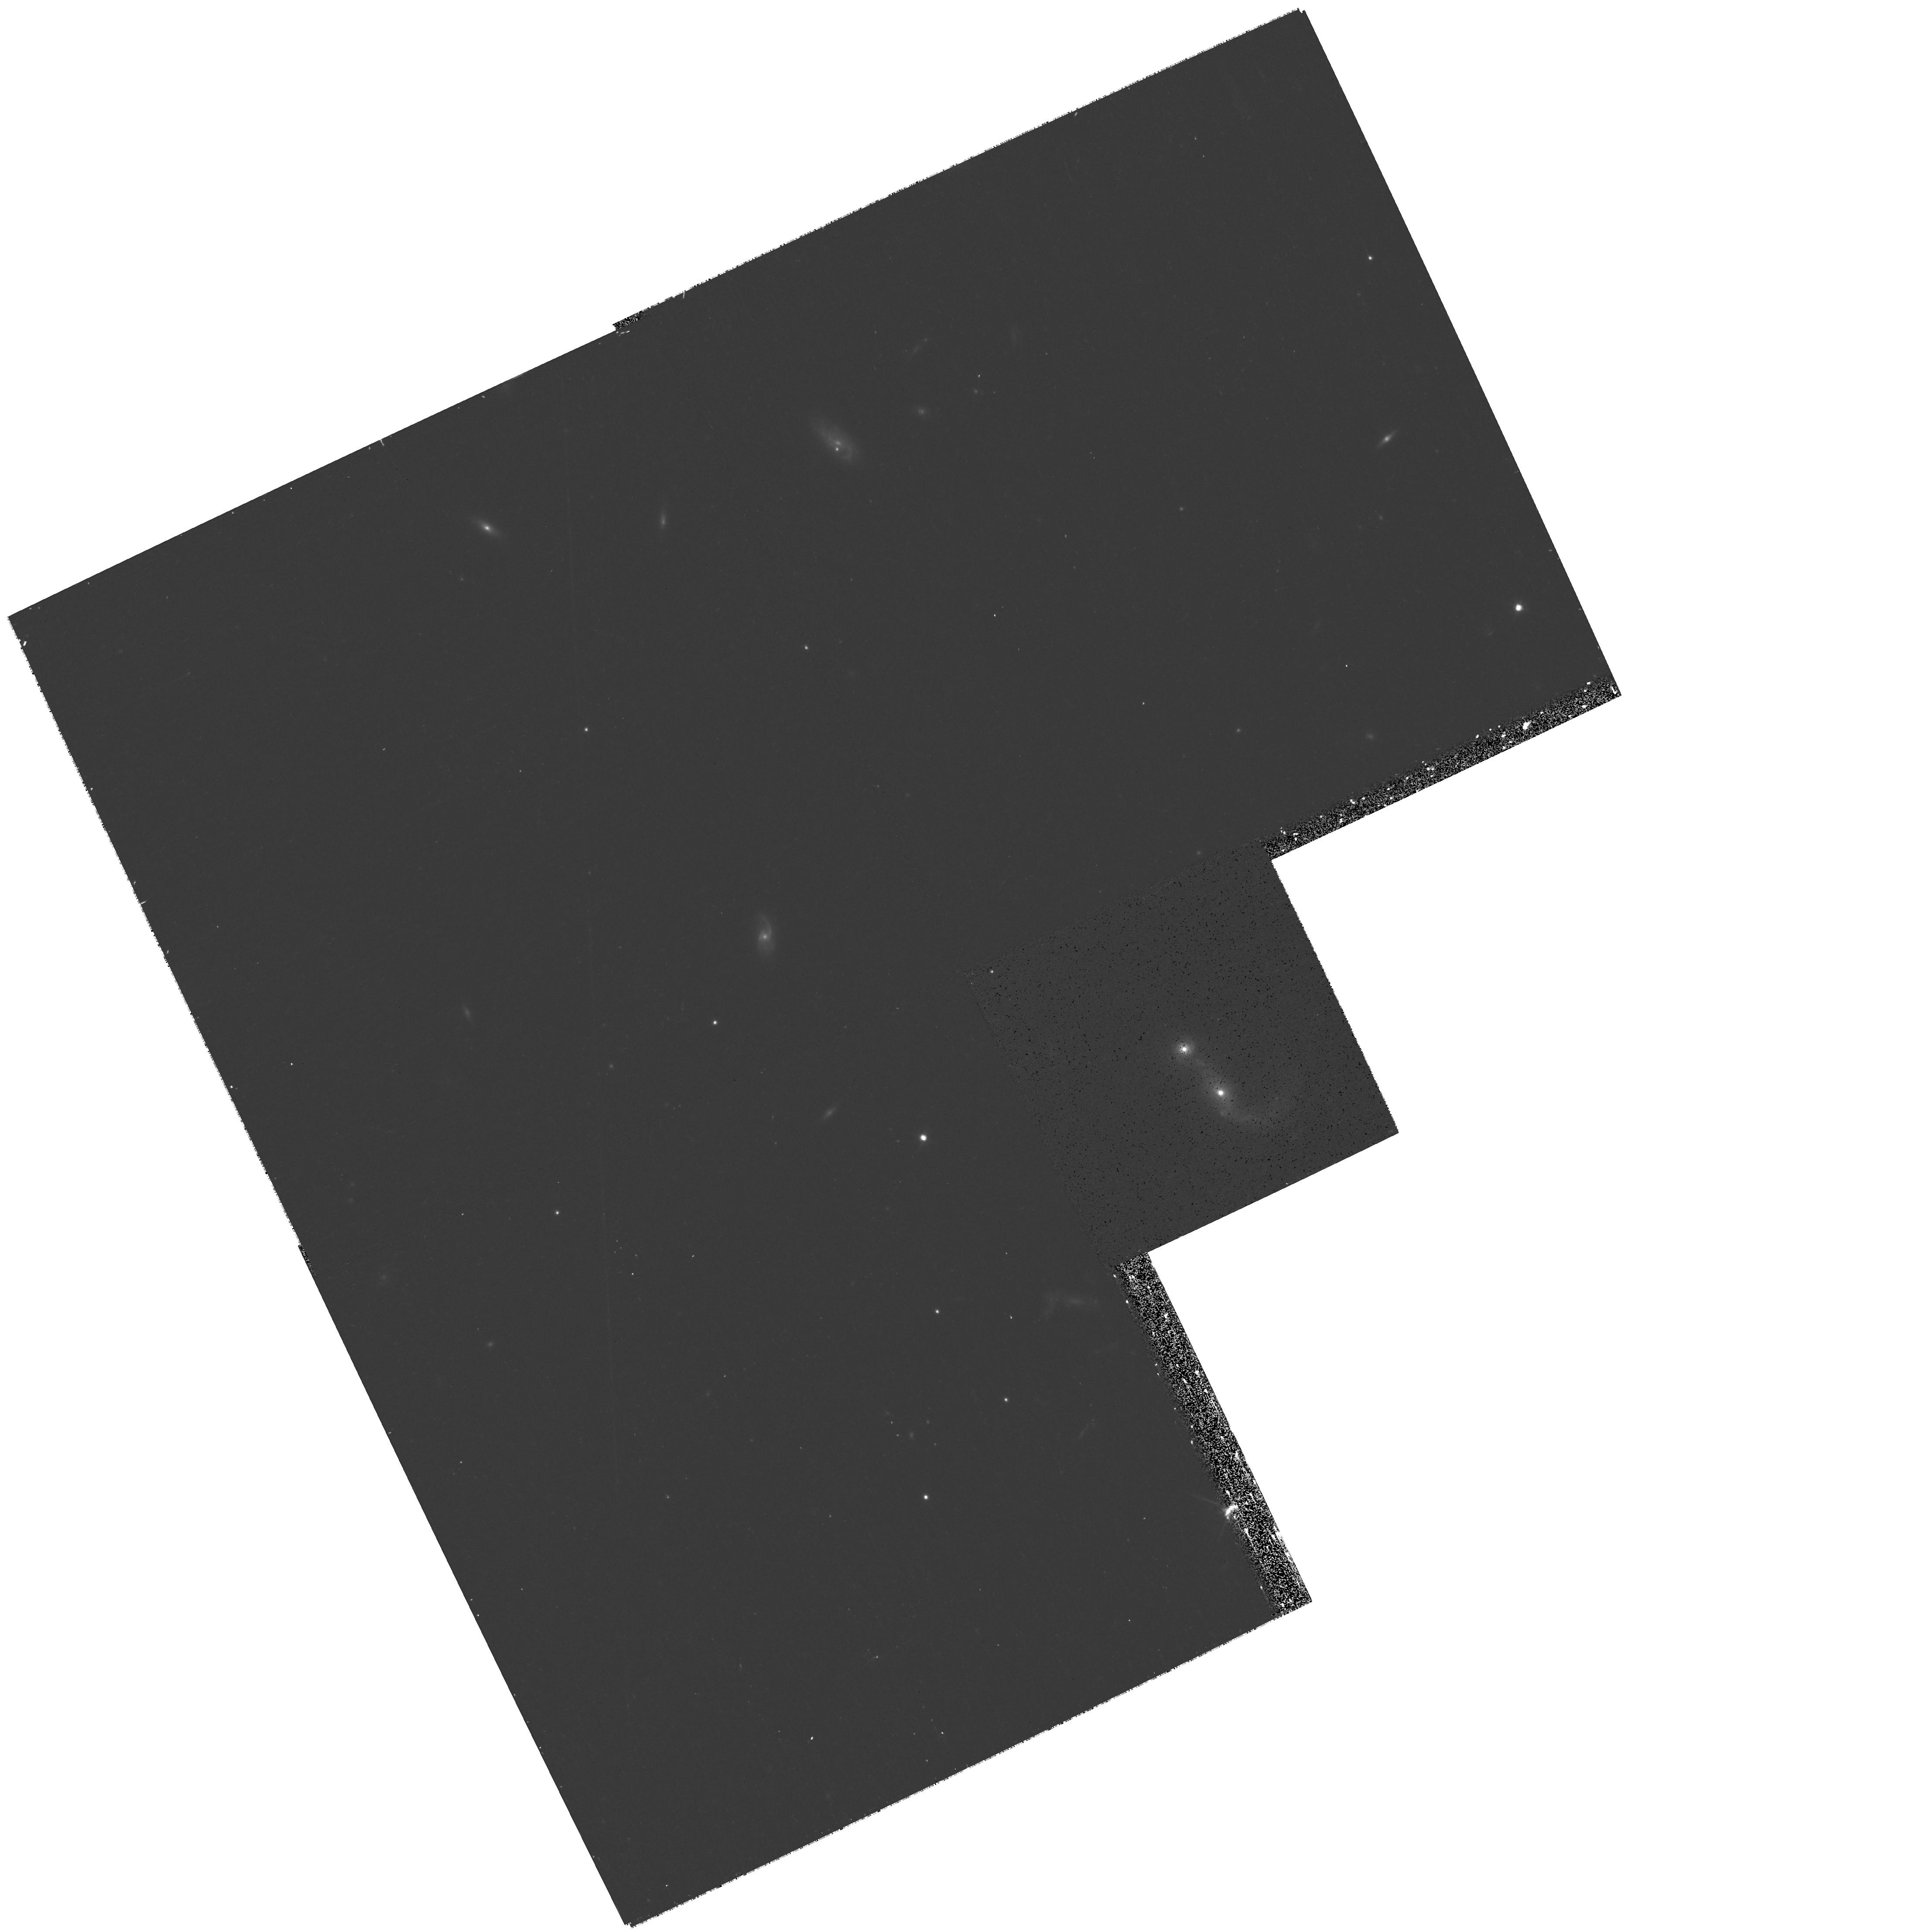
Target: SDSSJ142119.12+631300.2. Instrument: WFPC2/PC. Filter: F814W. Exposure: 20 min. Observation ID: hst_11130_1f_wfpc2_pc_f814w_u9zv1f

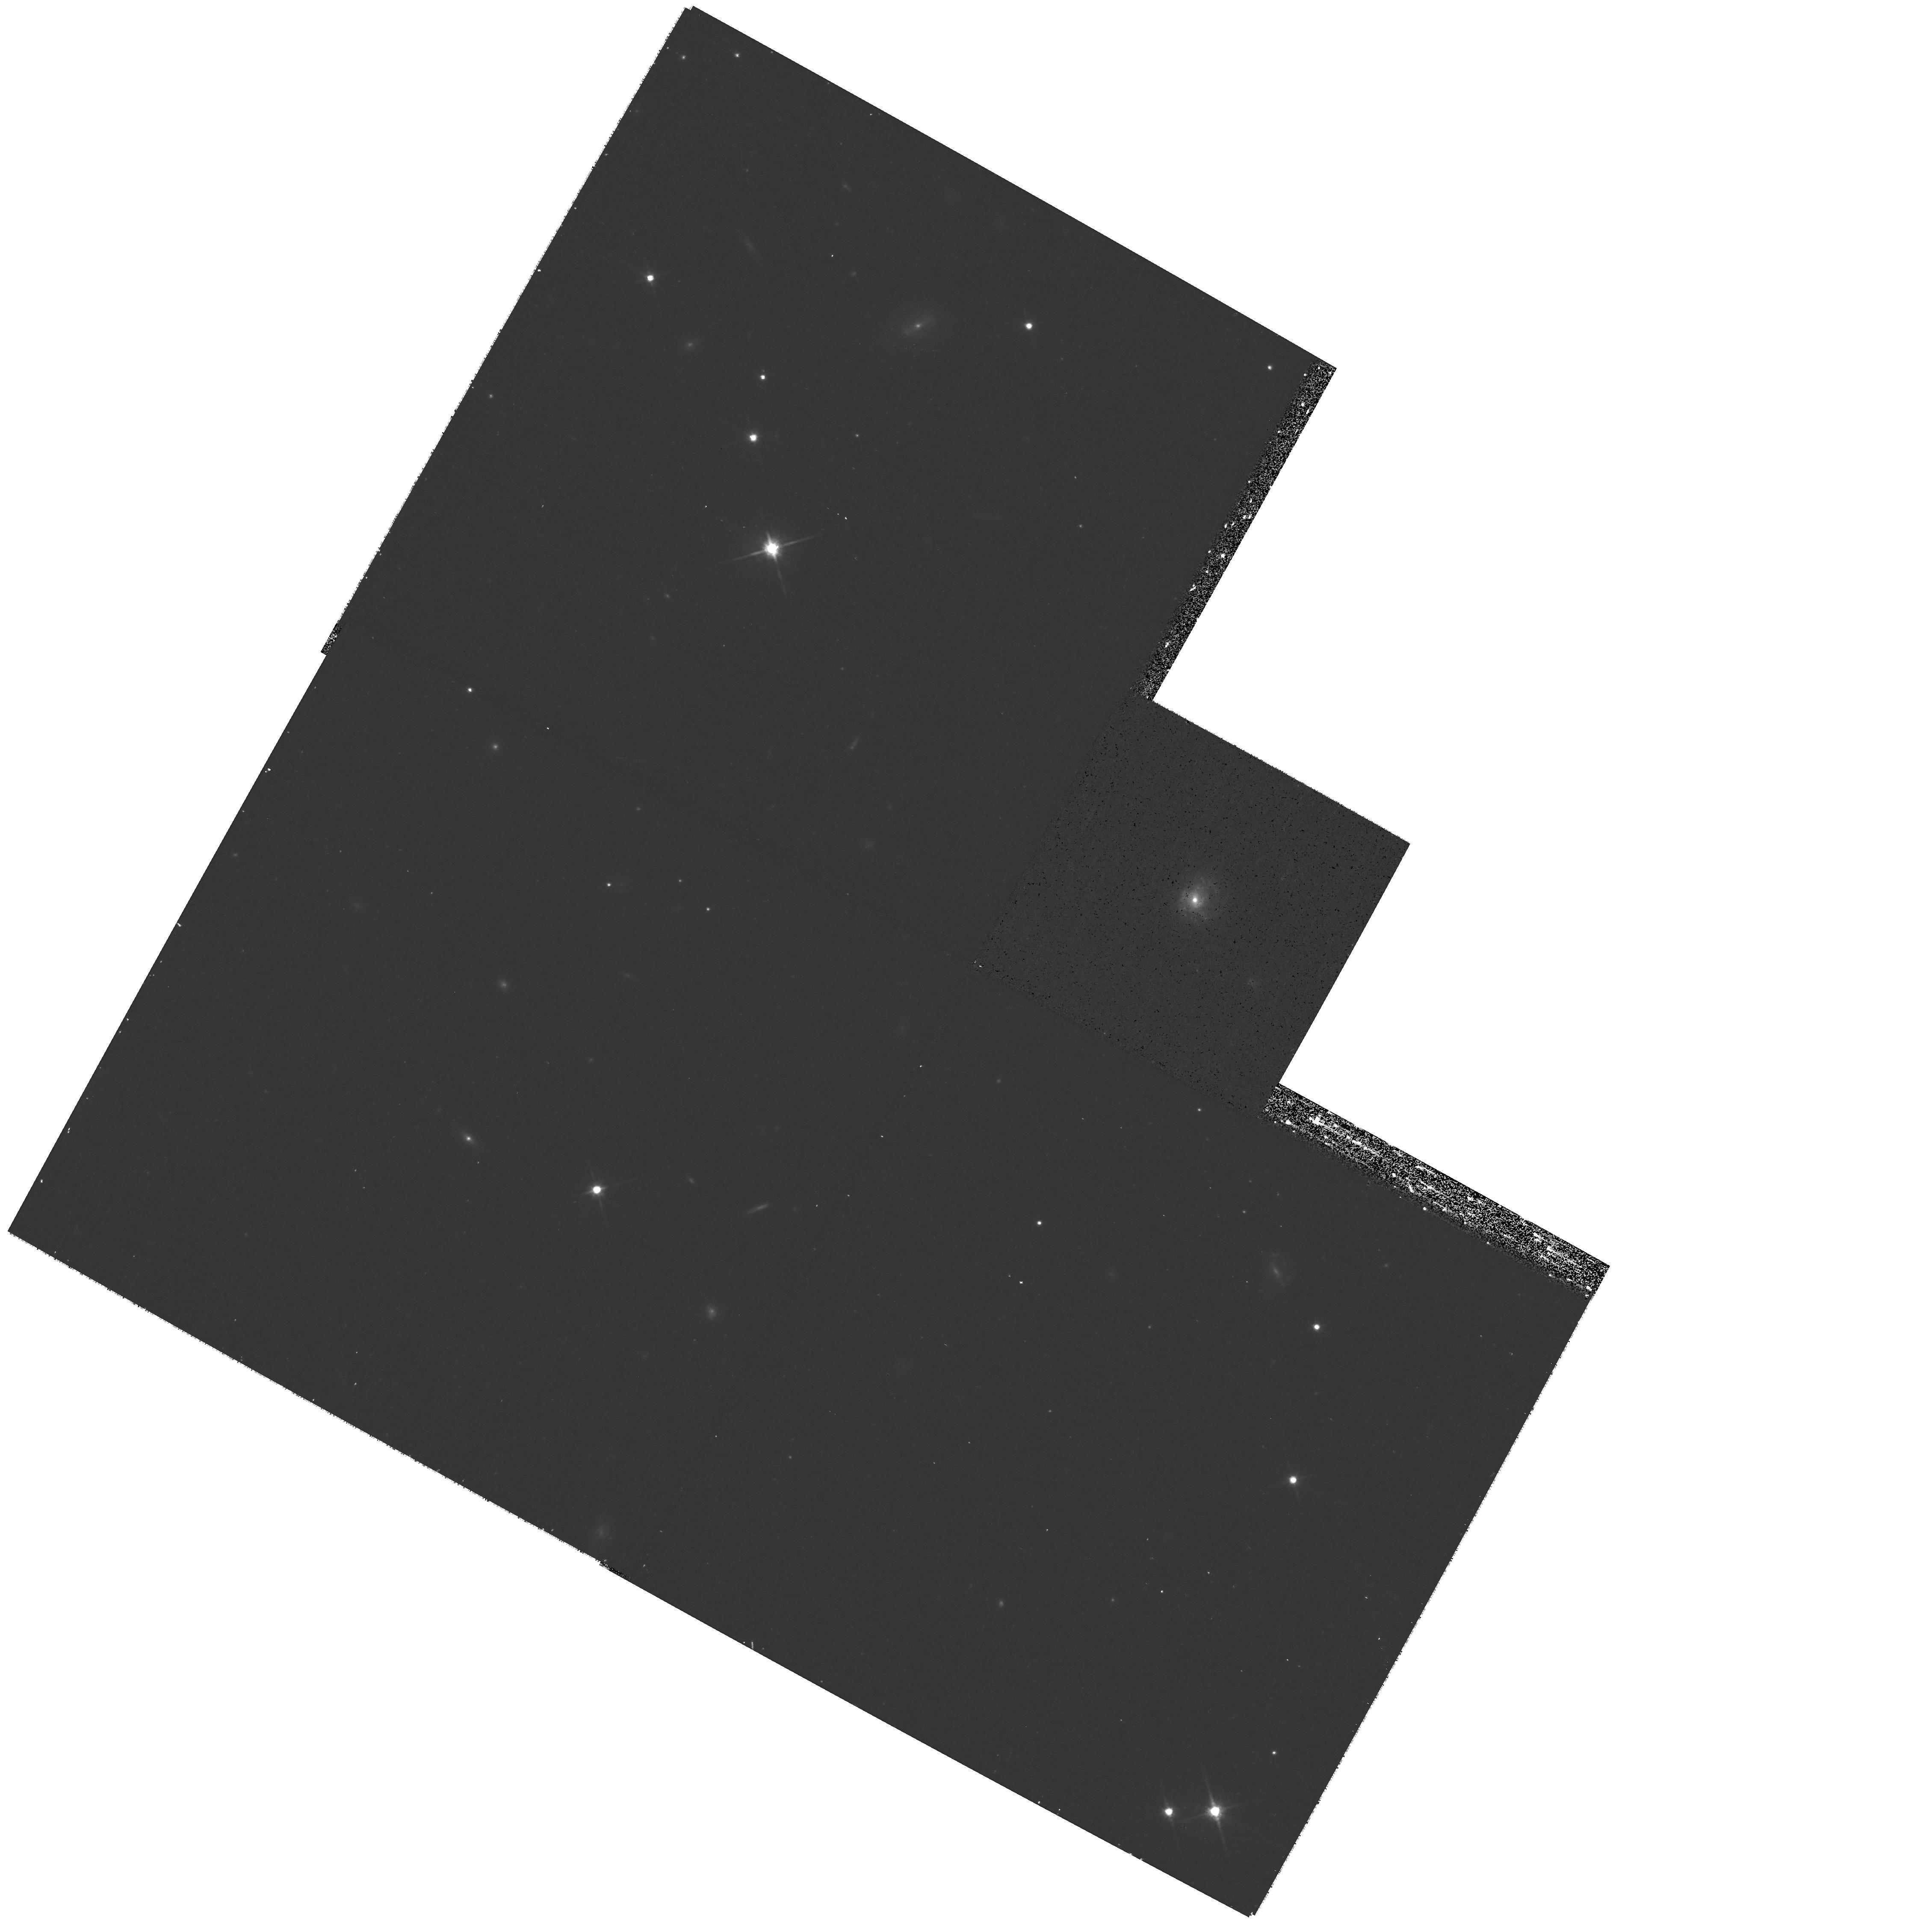
Target: SDSSJ083346.04+062026.6. Instrument: WFPC2/PC. Filter: F814W. Exposure: 20 min. Observation ID: hst_11130_30_wfpc2_pc_f814w_u9zv30

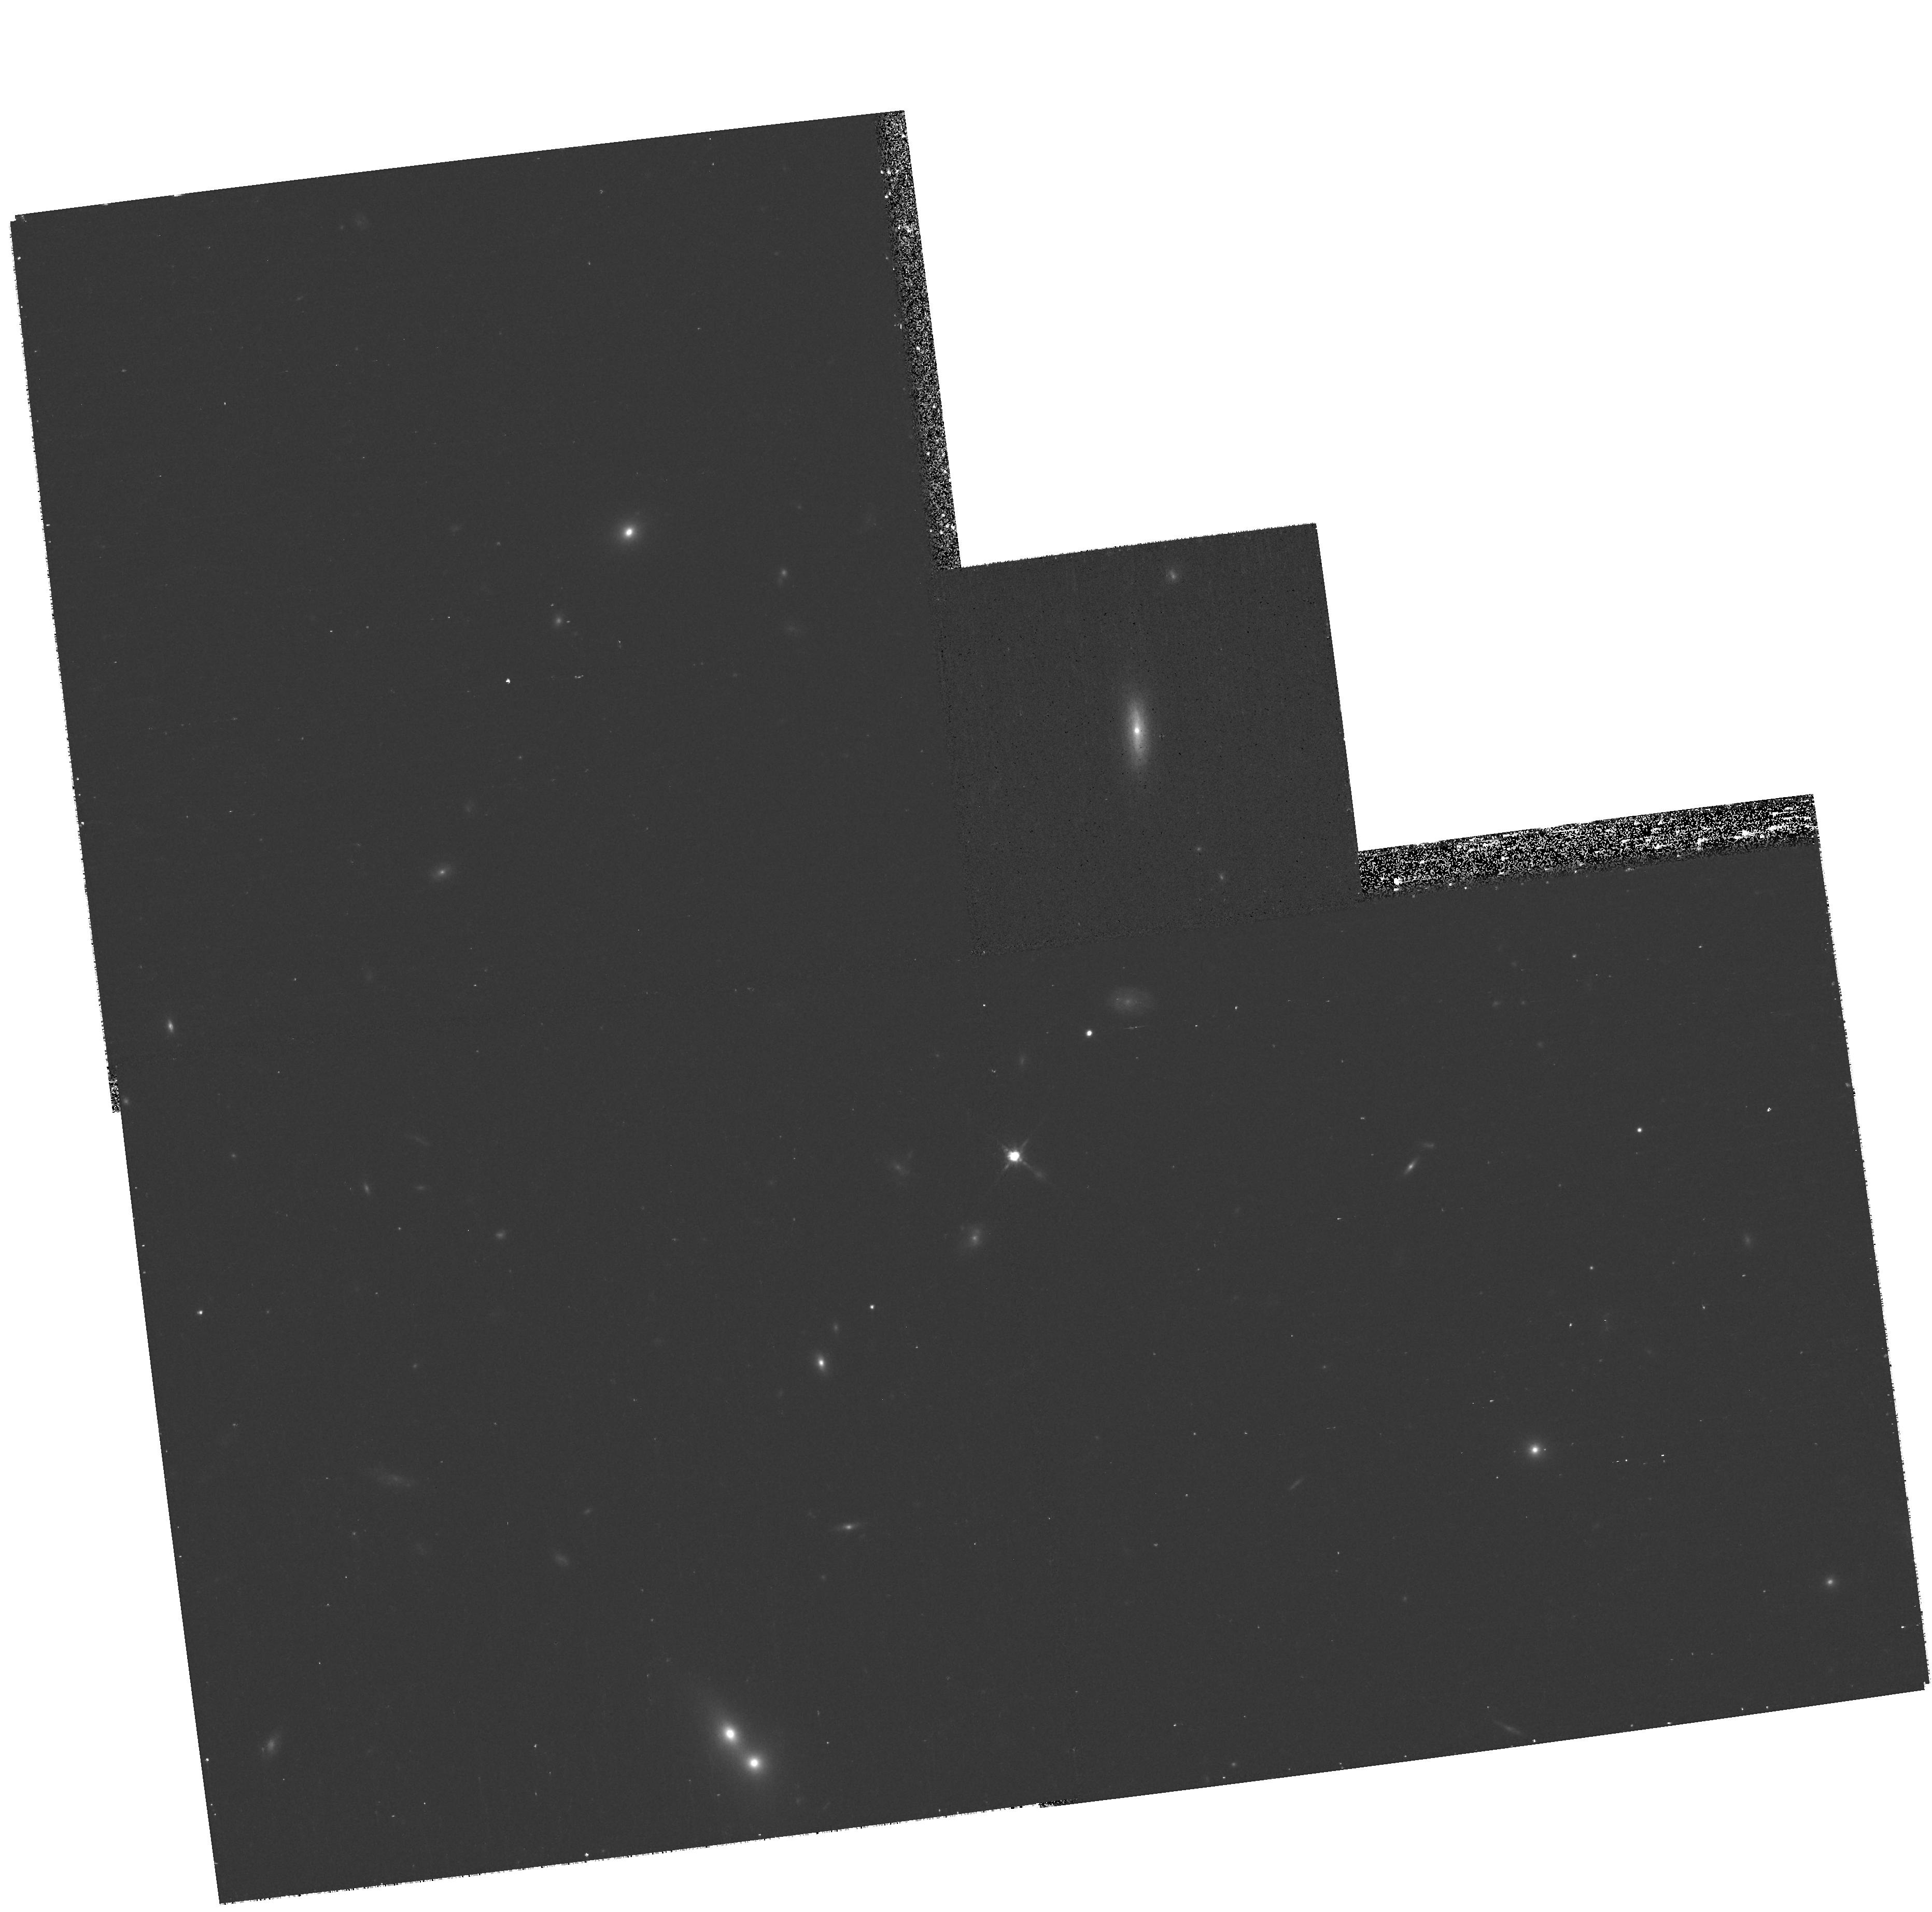
Target: SDSSJ022849.51-090153.7. Instrument: WFPC2/PC. Filter: F814W. Exposure: 20 min. Observation ID: hst_11130_11_wfpc2_pc_f814w_u9zv11

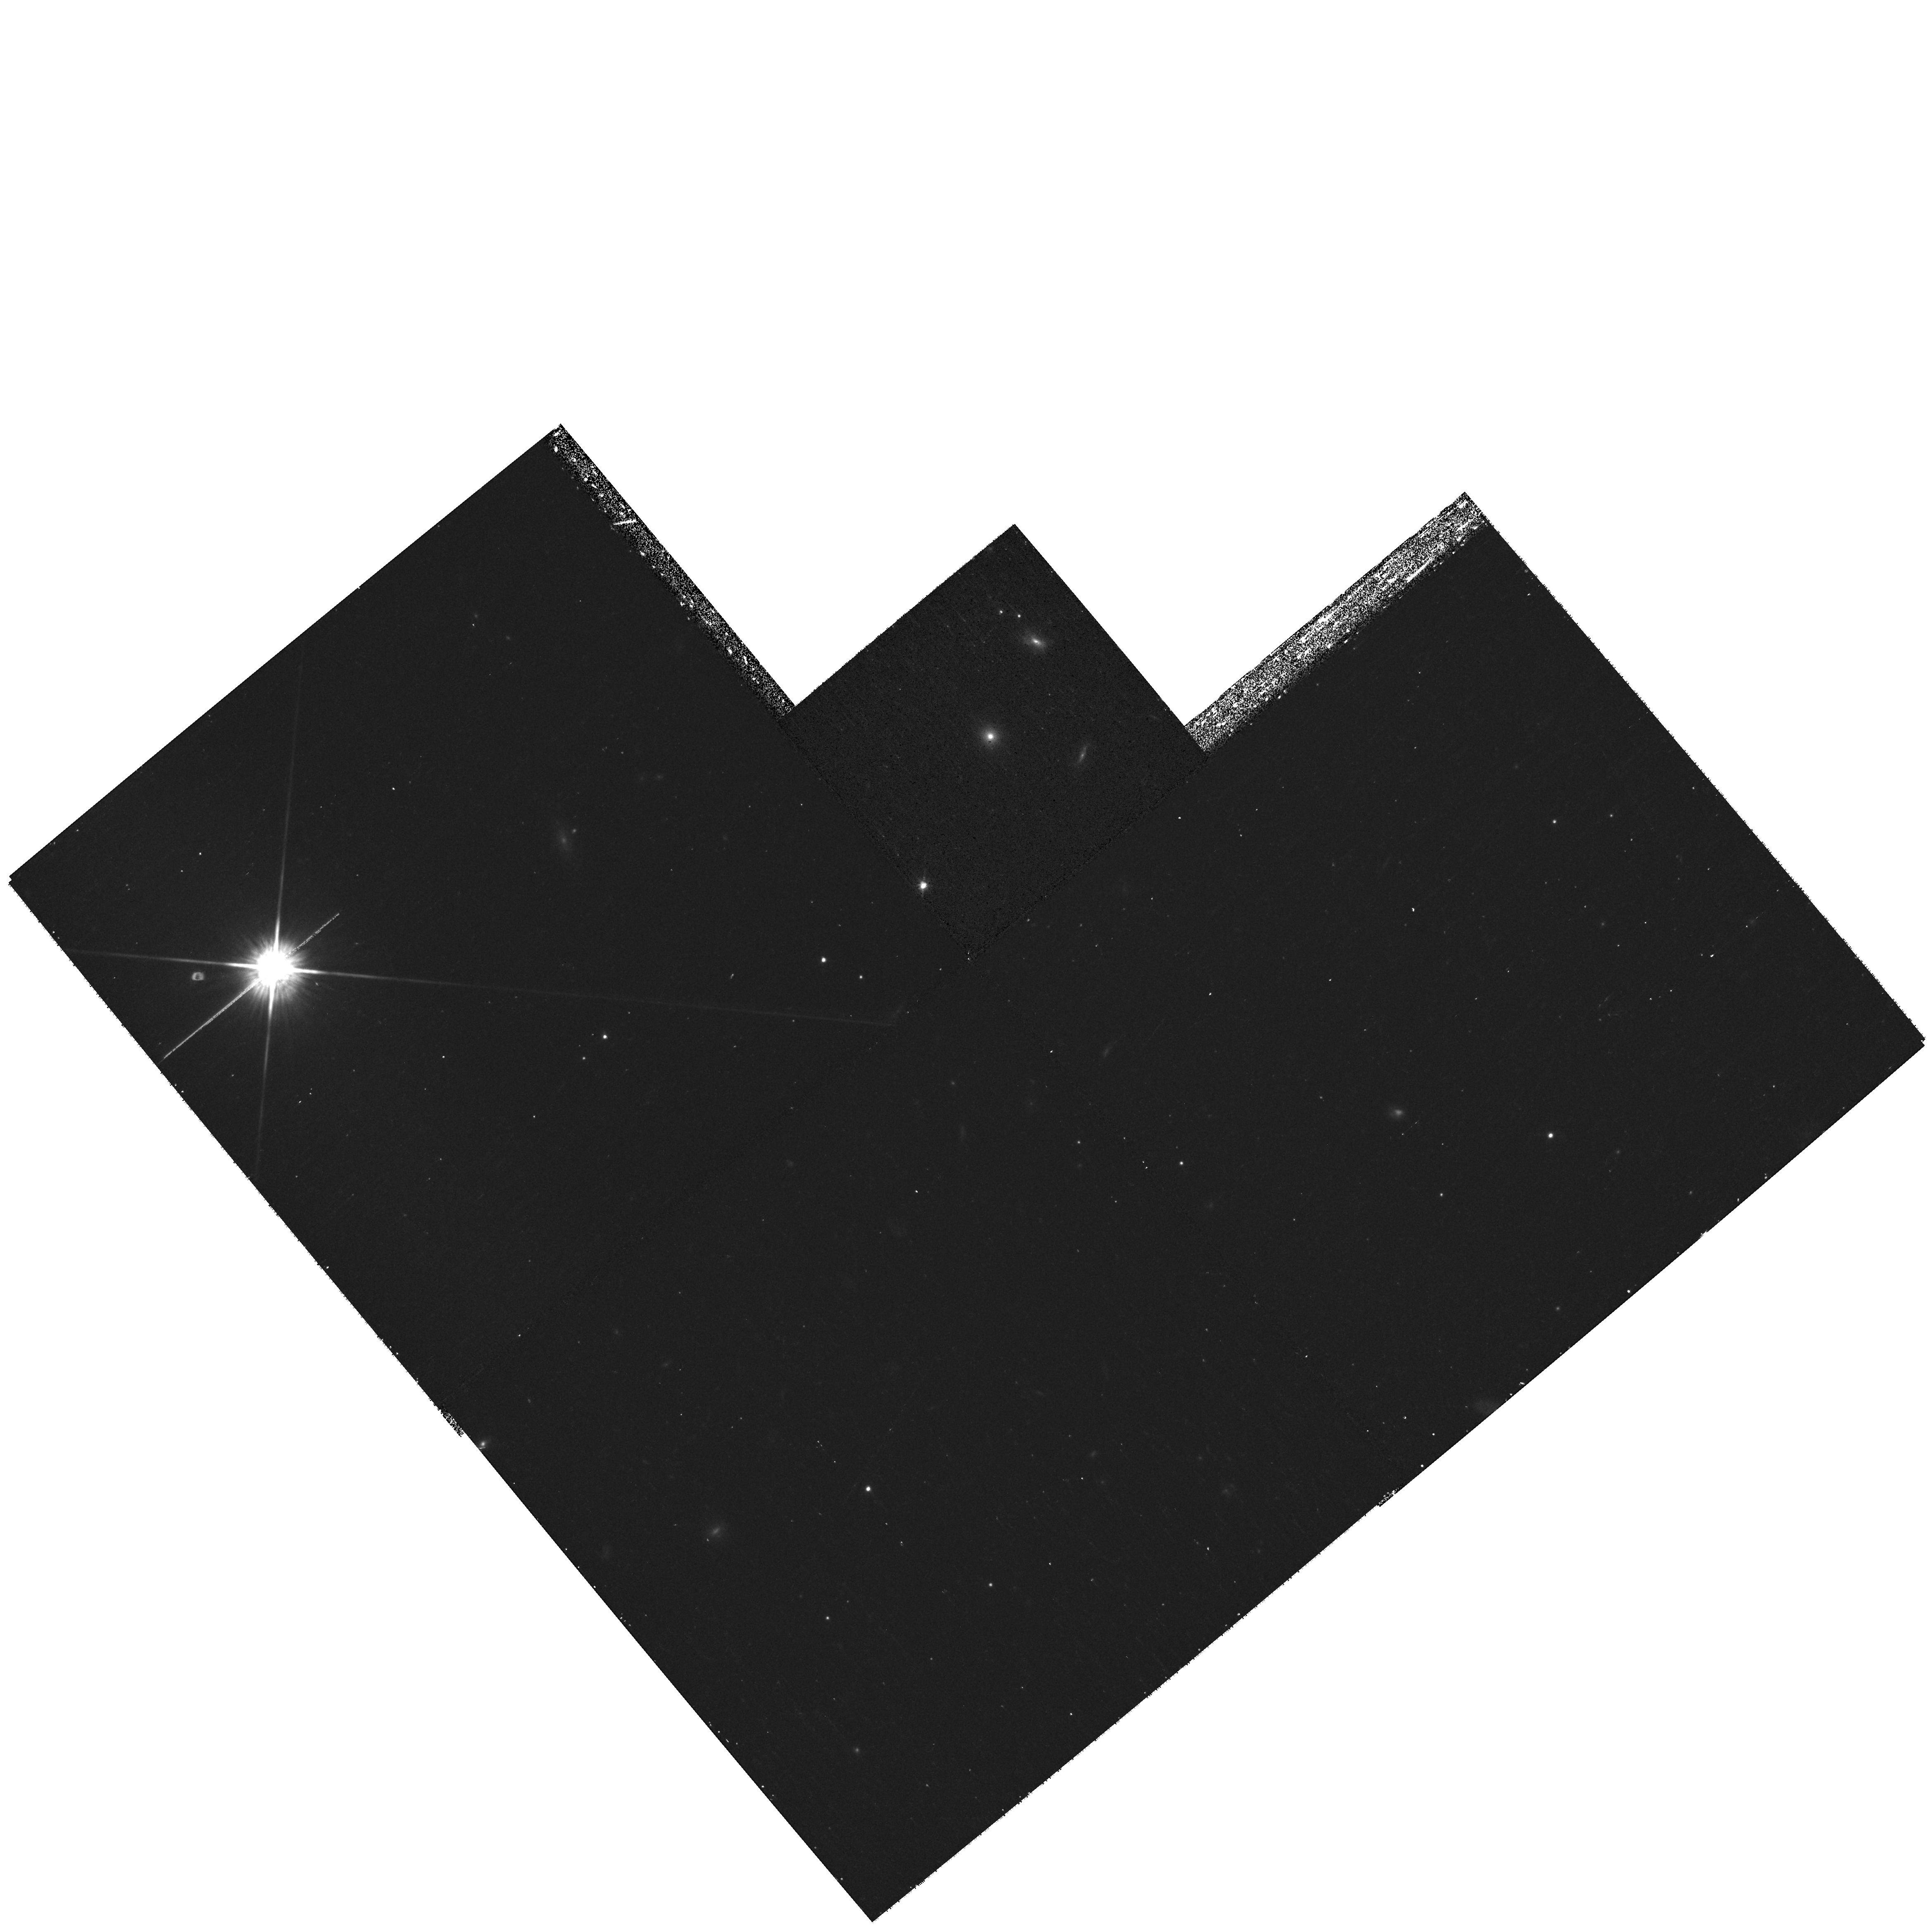
Target: SDSSJ032515.59+003408.4. Instrument: WFPC2/PC. Filter: F814W. Exposure: 20 min. Observation ID: hst_11130_4a_wfpc2_pc_f814w_u9zv4a

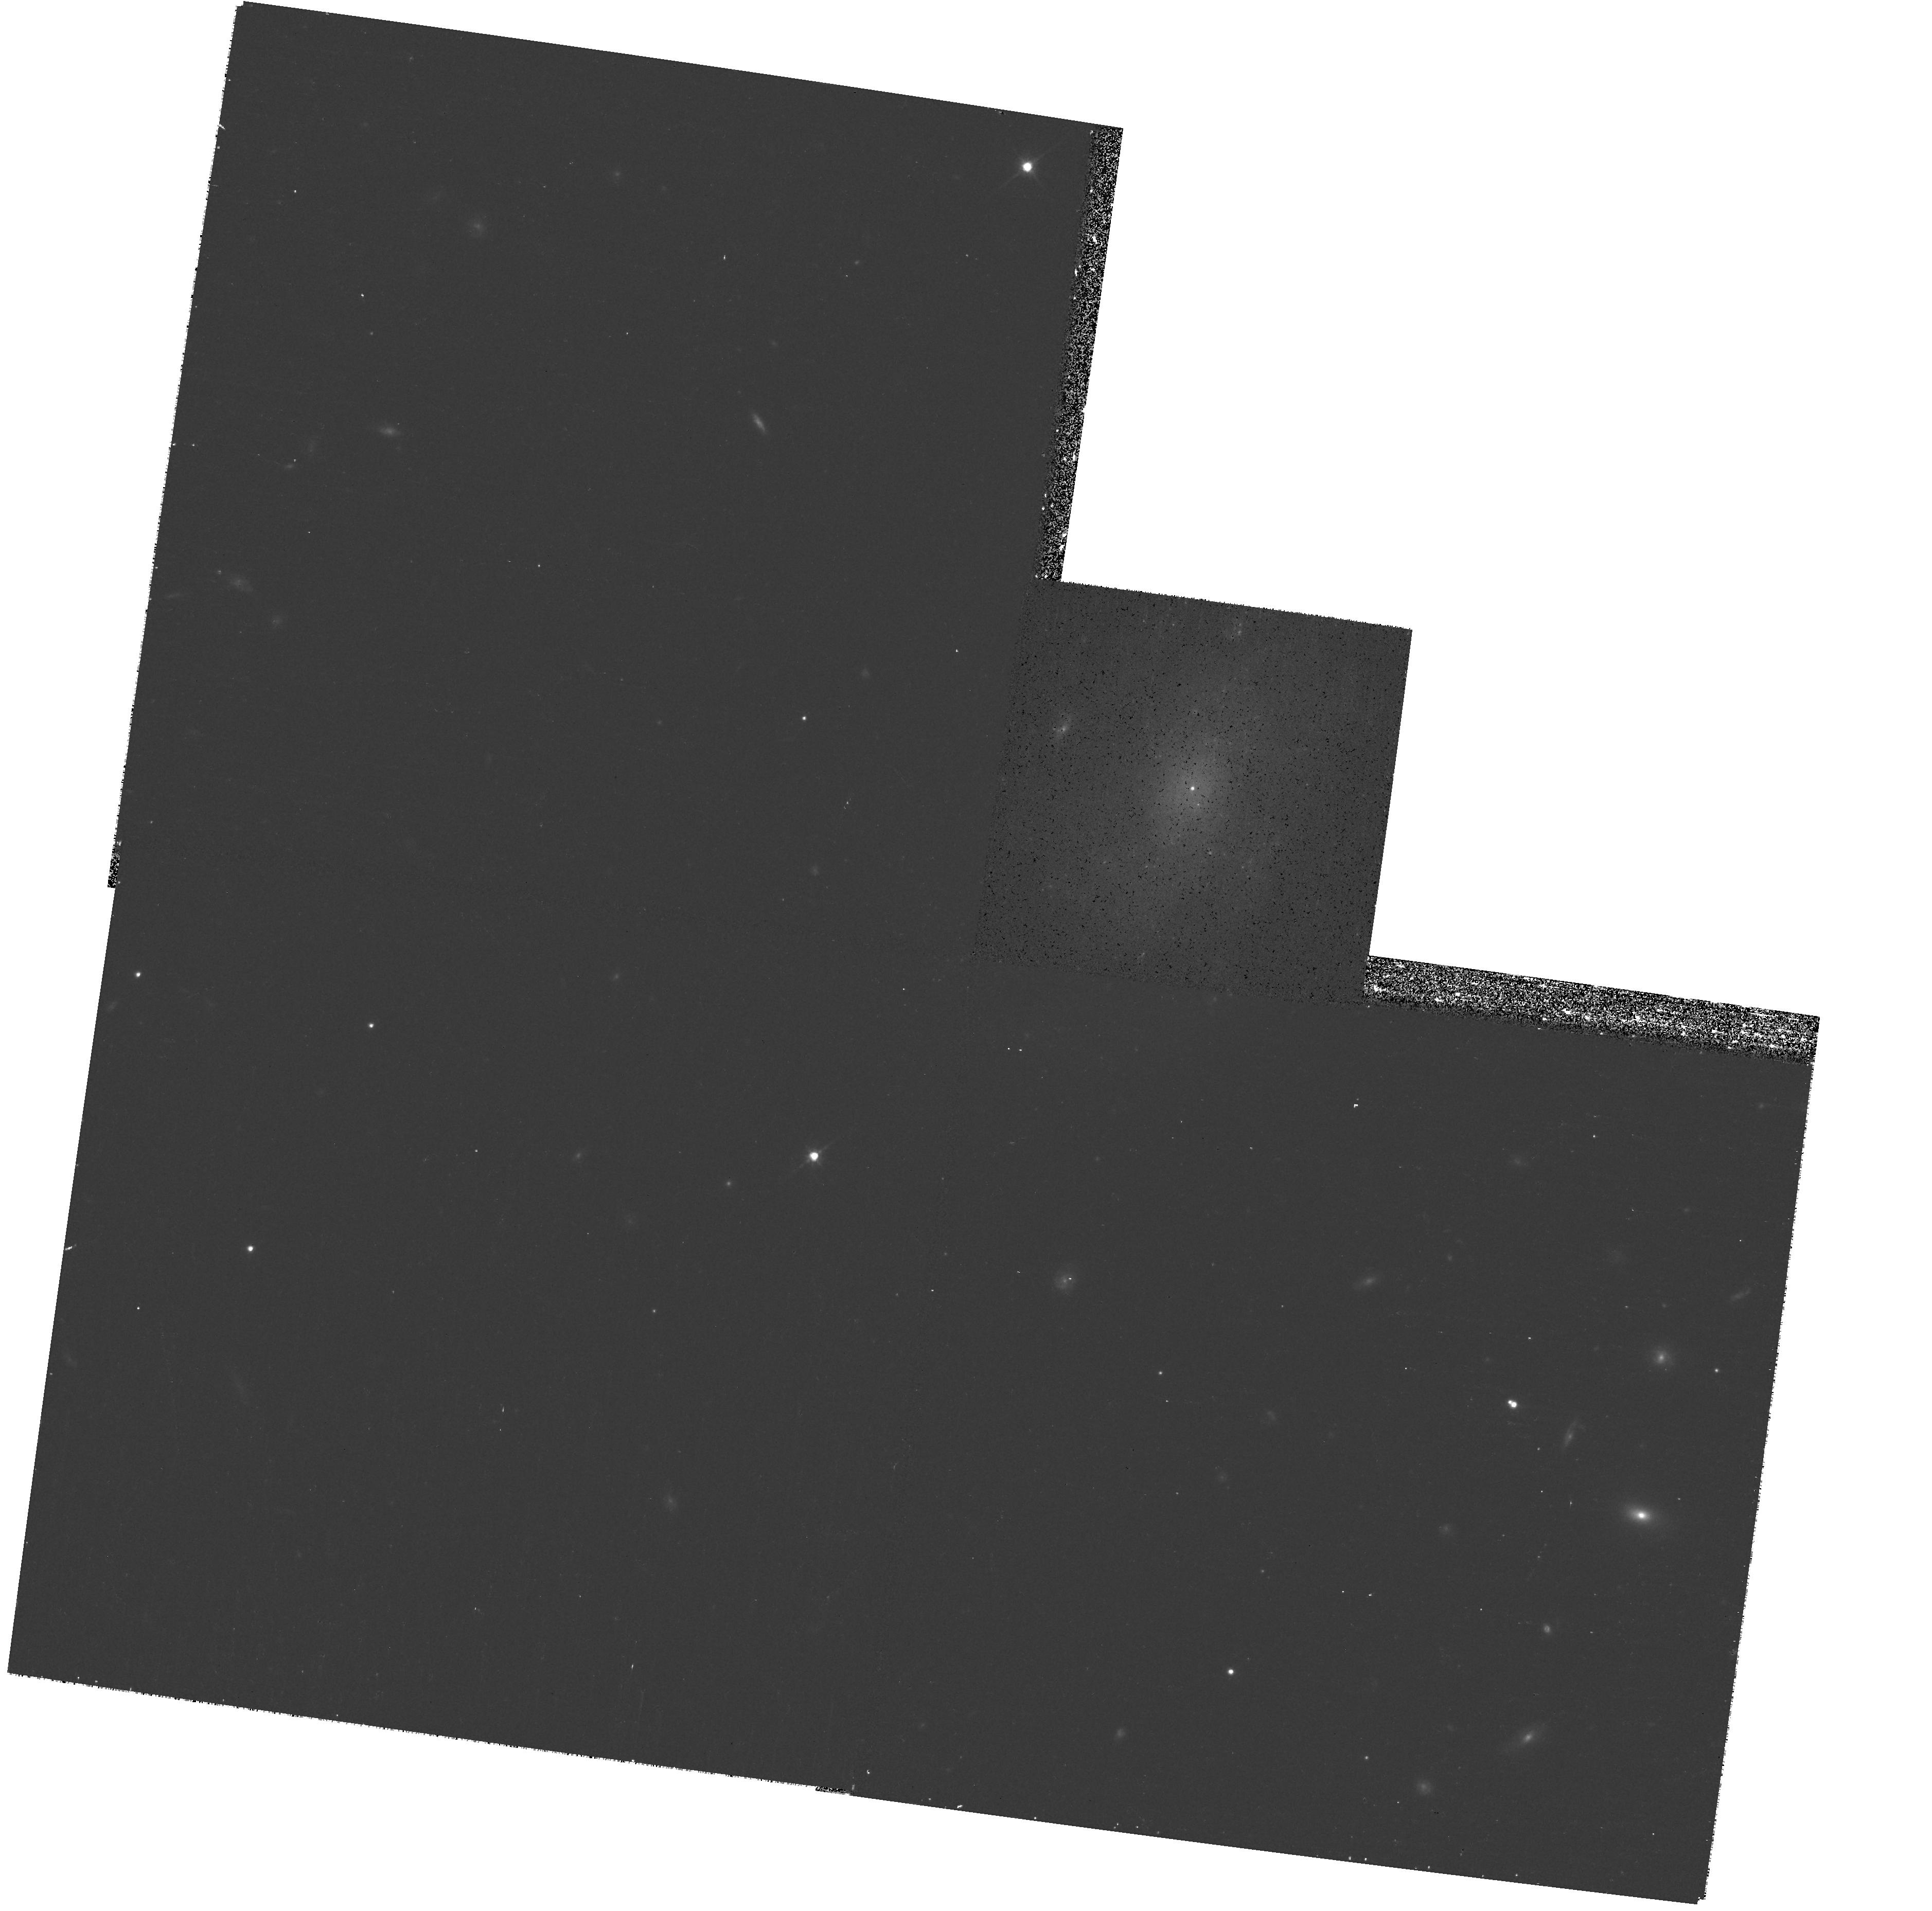
Target: SDSSJ110912.39+612346.7. Instrument: WFPC2/PC. Filter: F814W. Exposure: 20 min. Observation ID: hst_11130_3r_wfpc2_pc_f814w_u9zv3r

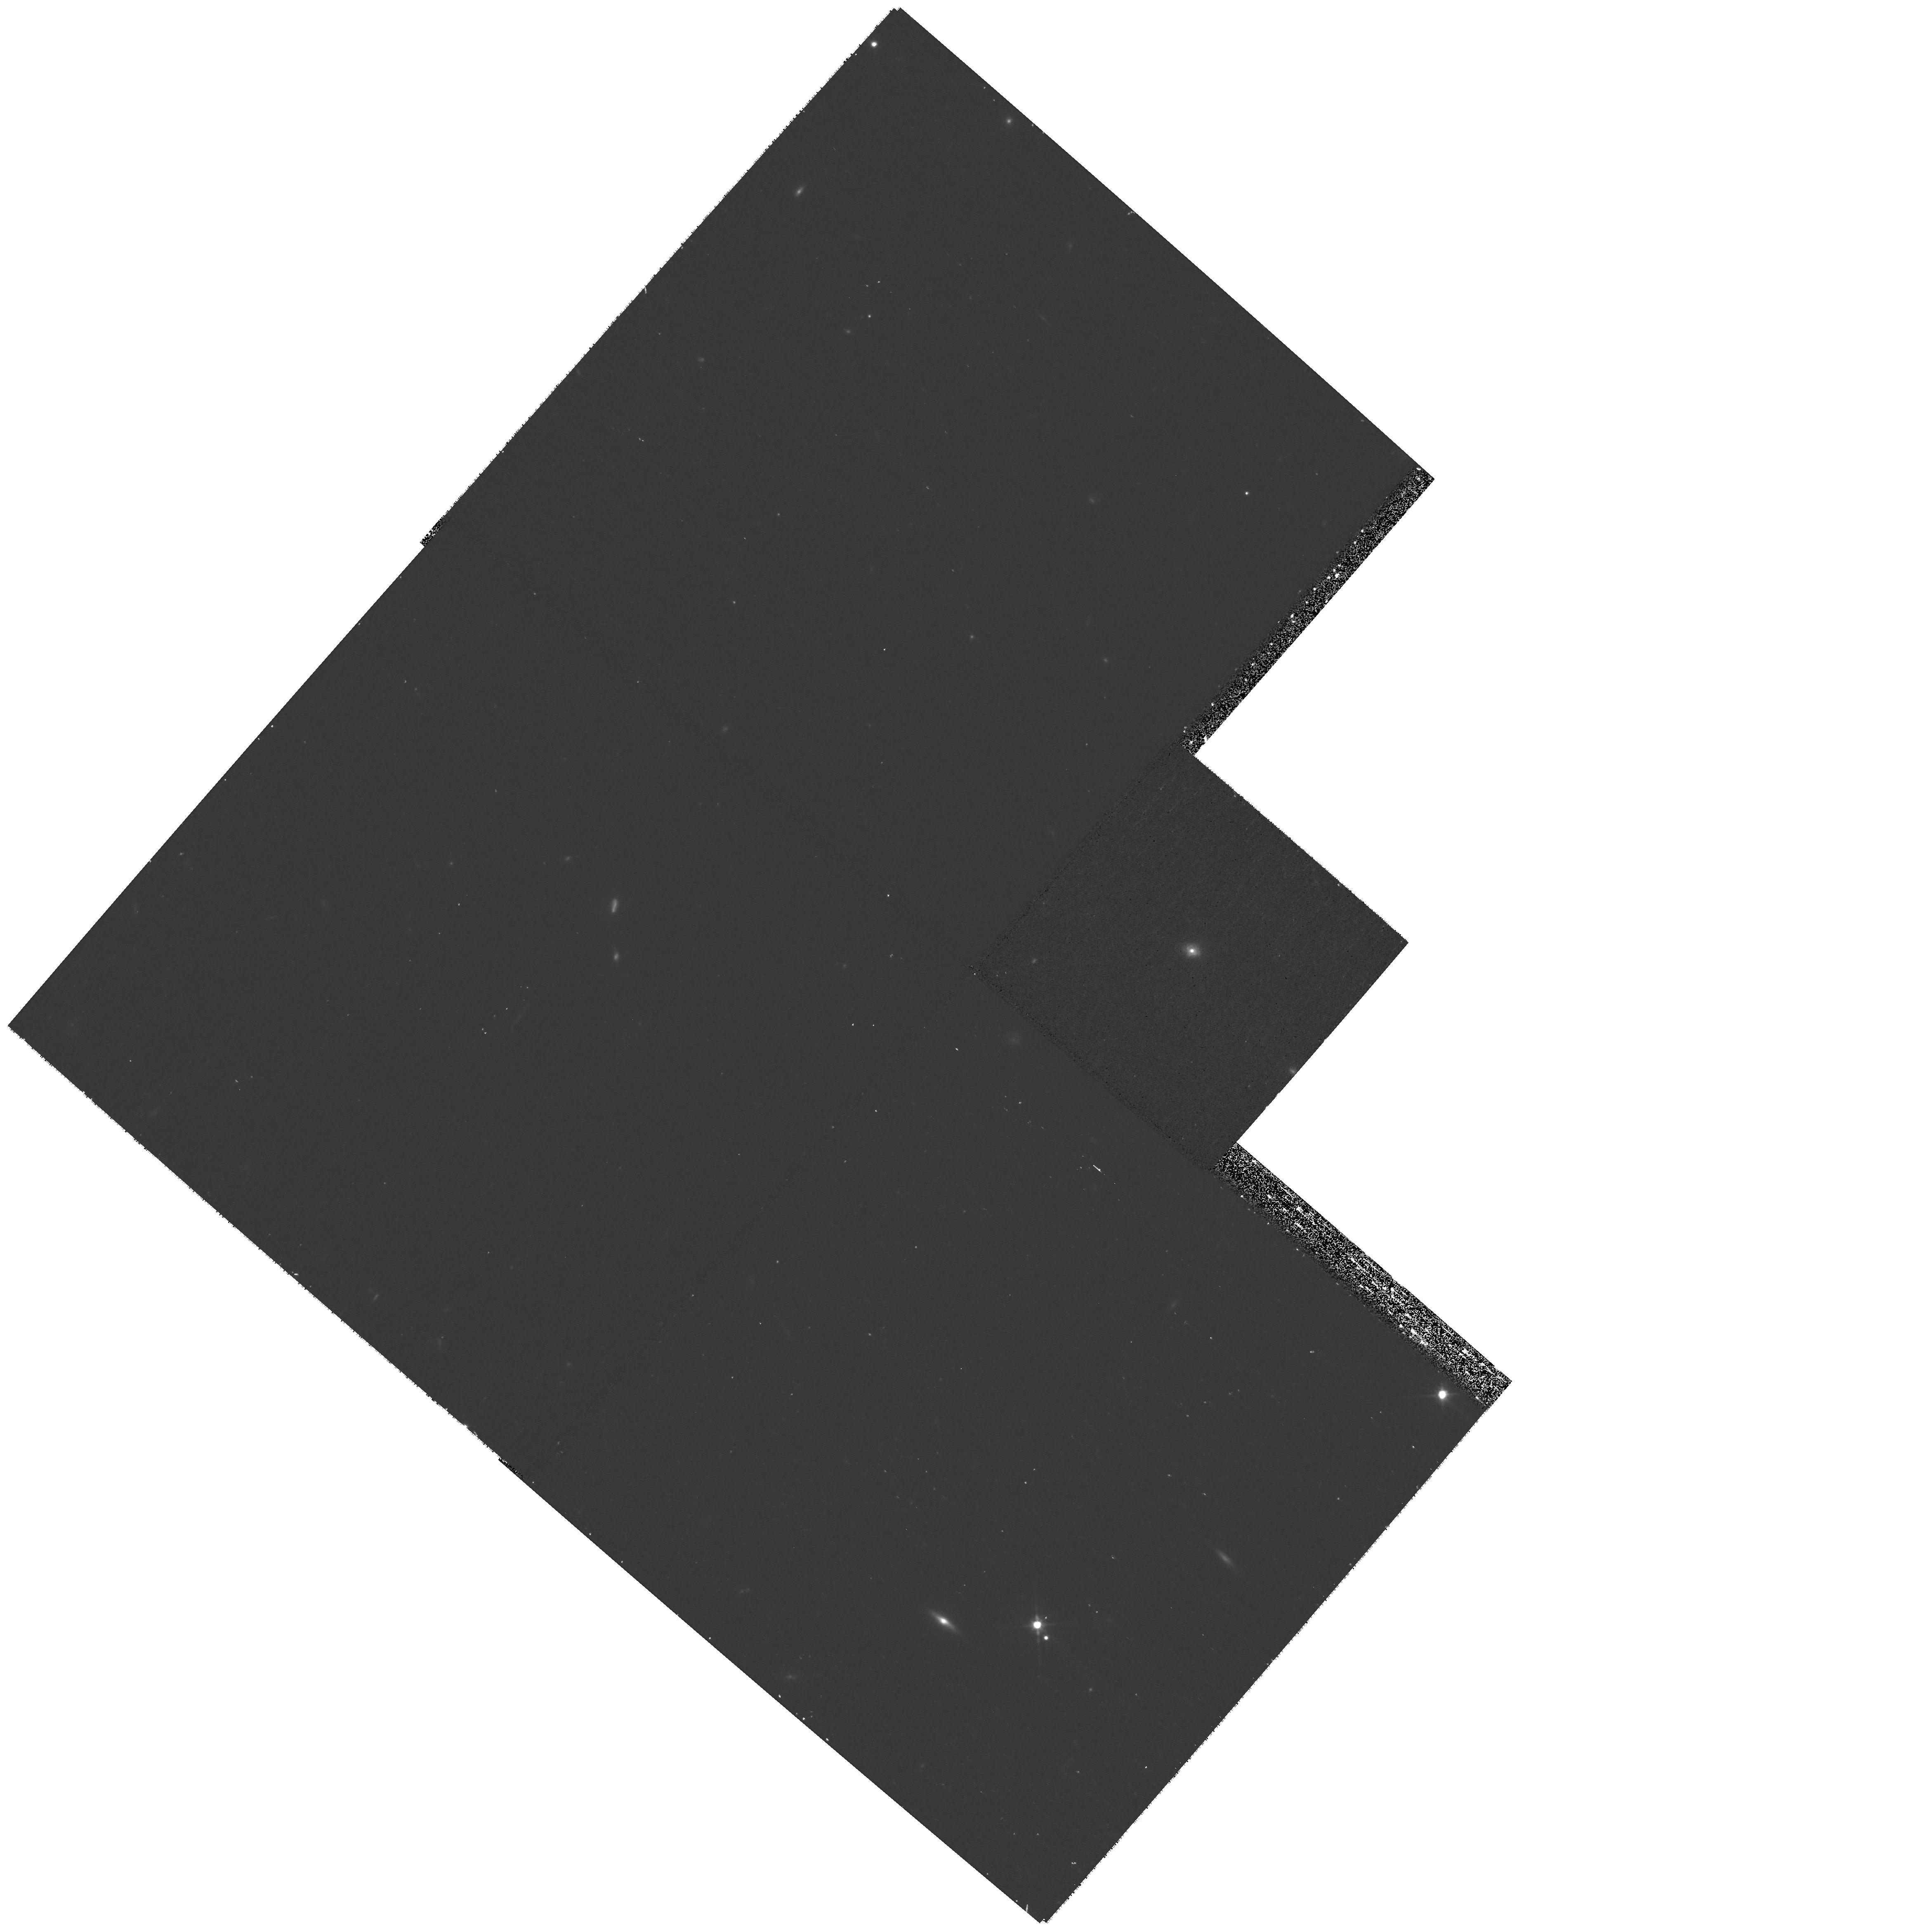
Target: SDSSJ091624.82+383433.5. Instrument: WFPC2/PC. Filter: F814W. Exposure: 20 min. Observation ID: hst_11130_42_wfpc2_pc_f814w_u9zv42

AGNs with Intermediate-mass Black Holes: Testing the Black Hole-Bulge Paradigm, Part II (PI: Ho, Luis C.)

The recent progress in the study of central black holes in galactic nuclei has led to a general consensus that supermassive (10^6-10^9 solar mass) black holes are closely connected with the formation and evolutionary history of large galaxies, especially their bulge component. Two outstanding issues, however, remain unresolved. Can central black holes form in the absence of a bulge? And does the mass function of central black holes extend below 10^6 solar masses? Intermediate-mass black holes (<10^6 solar masses), if they exist, may offer important clues to the nature of the seeds of supermassive black holes. Using the SDSS, our group has successfully uncovered a new population of AGNs with intermediate-mass black holes that reside in low-luminosity galaxies. However, very little is known about the detailed morphologies or structural parameters of the host galaxies themselves, including the crucial question of whether they have bulges or not. Surprisingly, the majority of the targets of our Cycle 14 pilot program have structural properties similar to dwarf elliptical galaxies. The statistics from this initial study, however, are really too sparse to reach definitive conclusions on this important new class of black holes. We wish to extend this study to a larger sample, by using the Snapshot mode to obtain WFPC2 F814W images from a parent sample of 175 AGNs with intermediate-mass black holes selected from our final SDSS search. We are particularly keen to determine whether the hosts contain bulges, and if so, how the fundamental plane properties of the host depend on the mass of their central black holes. We will also investigate the environment of this unique class of AGNs.